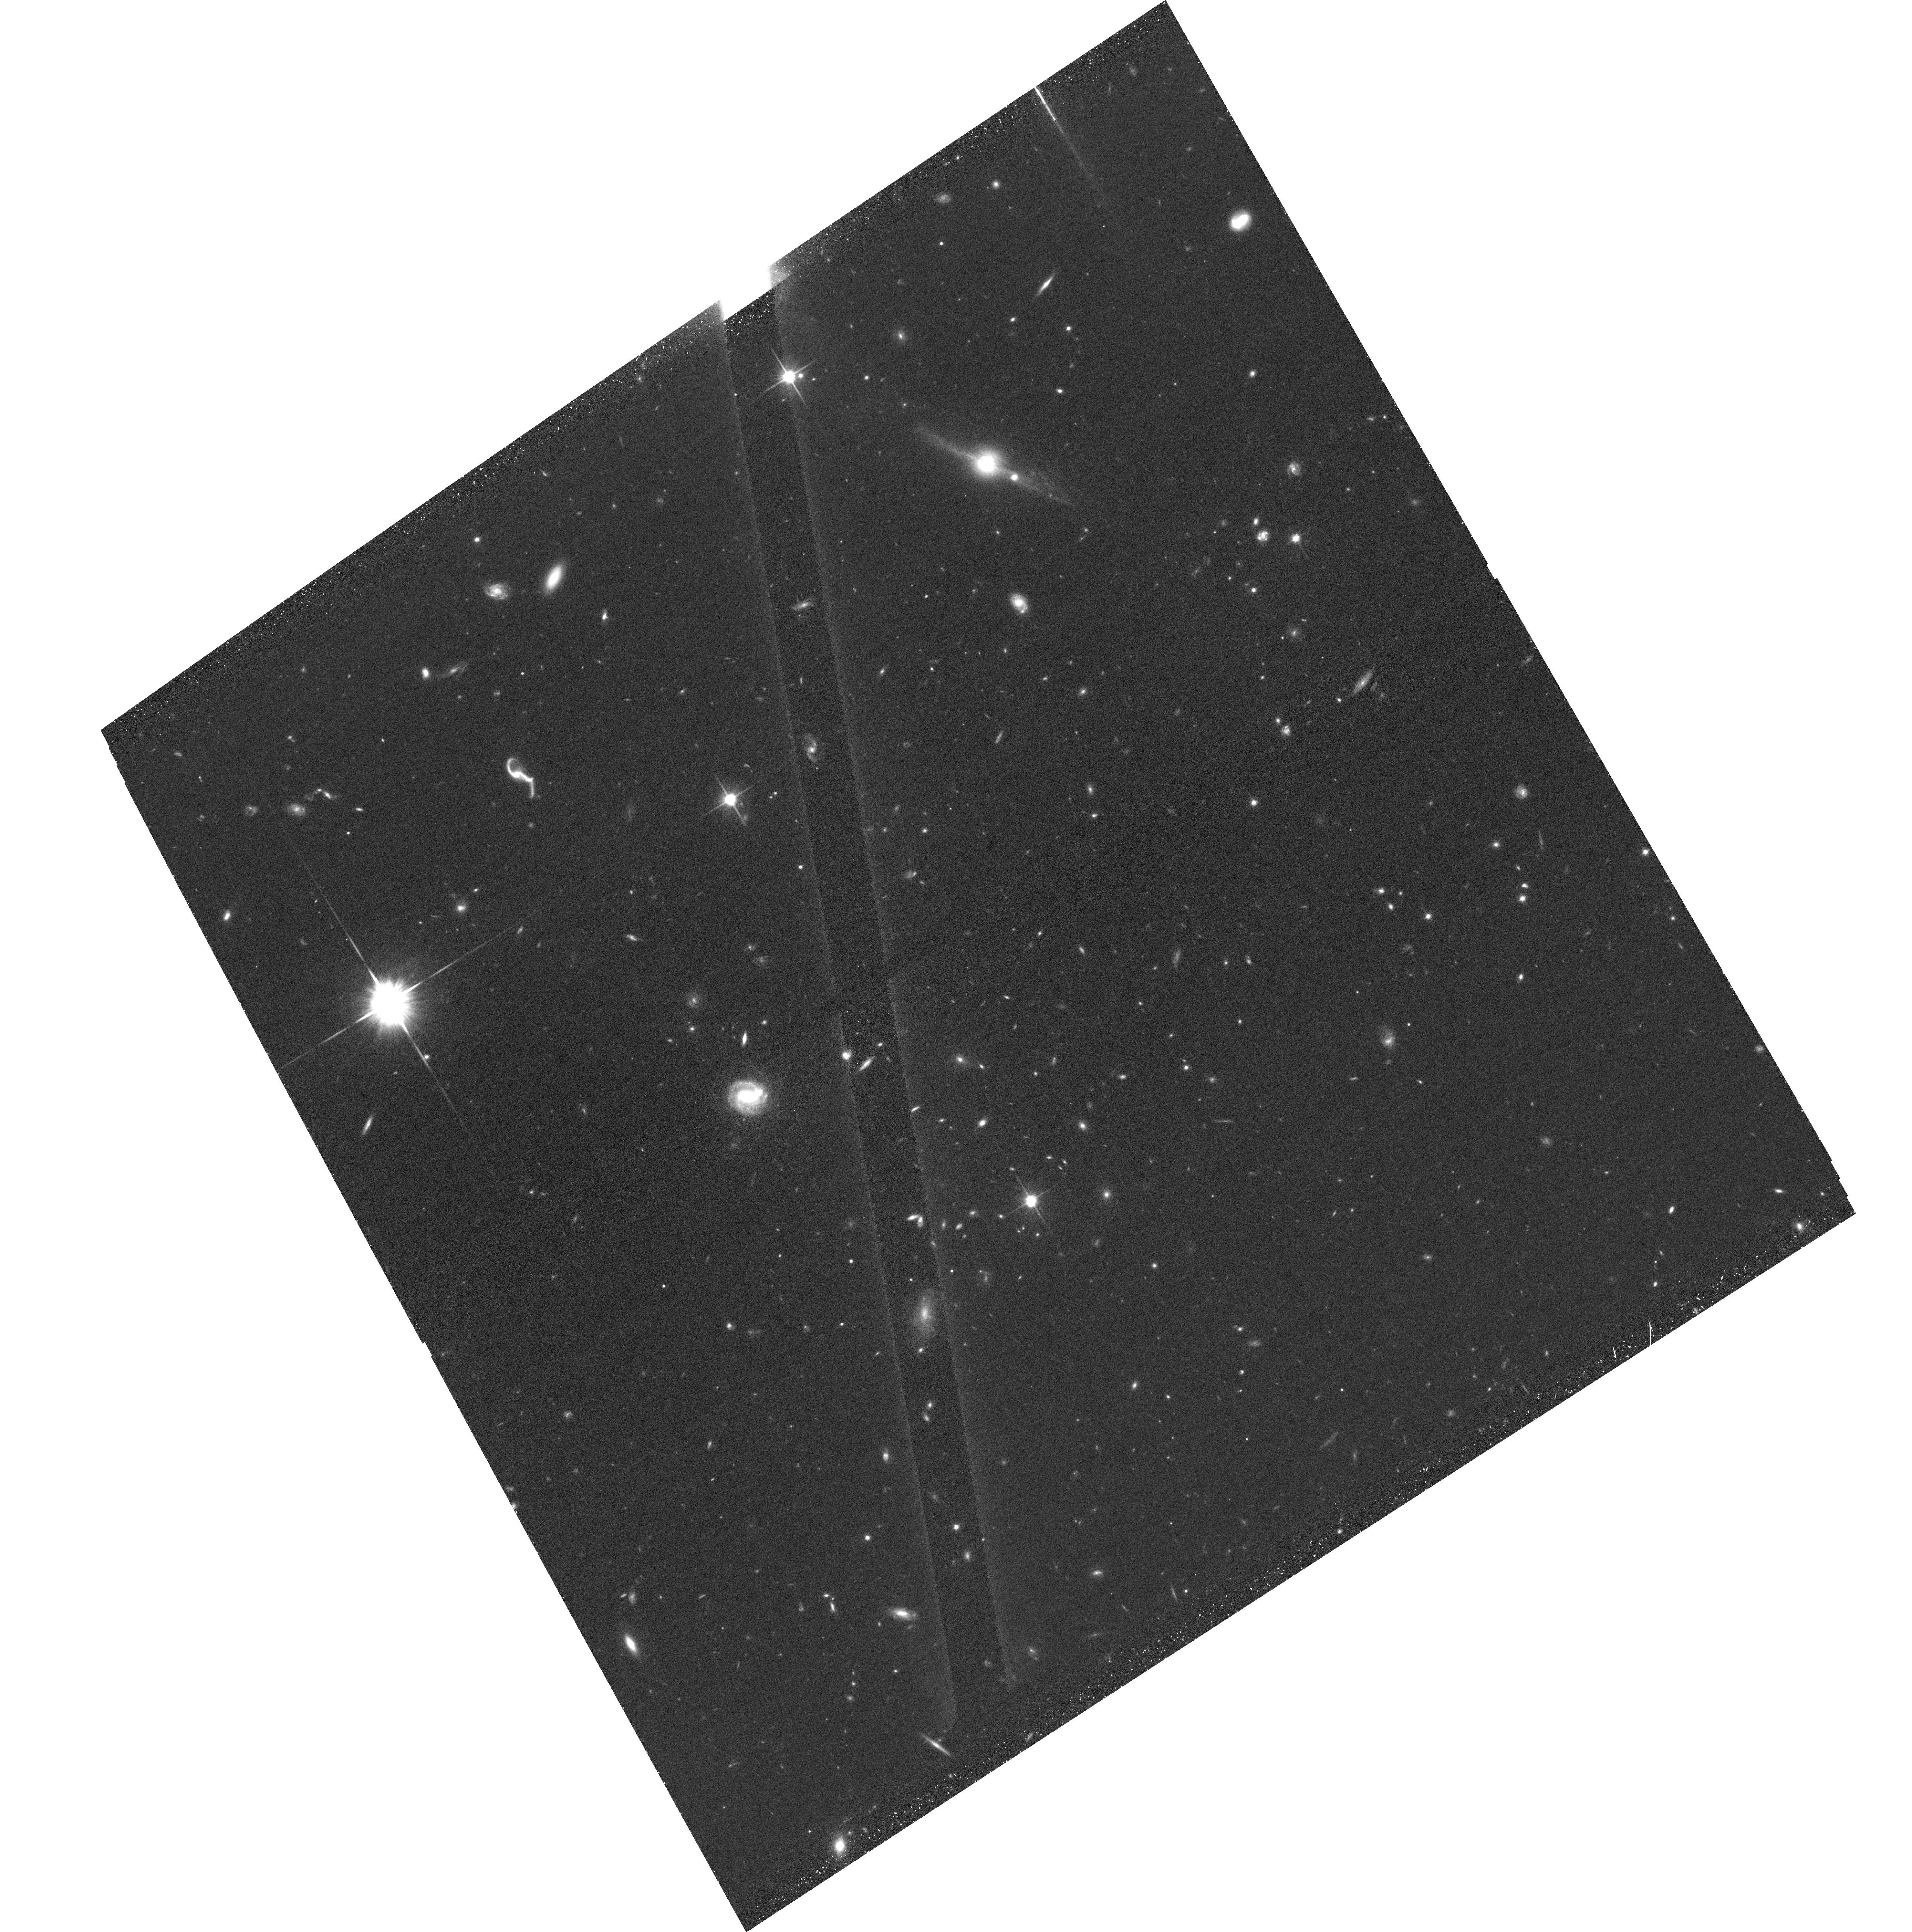
Target: TRIPLETPB6291Q0107. Instrument: ACS/WFC. Filter: F814W. Exposure: 36 min. Observation ID: hst_14660_02_acs_wfc_f814w_jd8e02

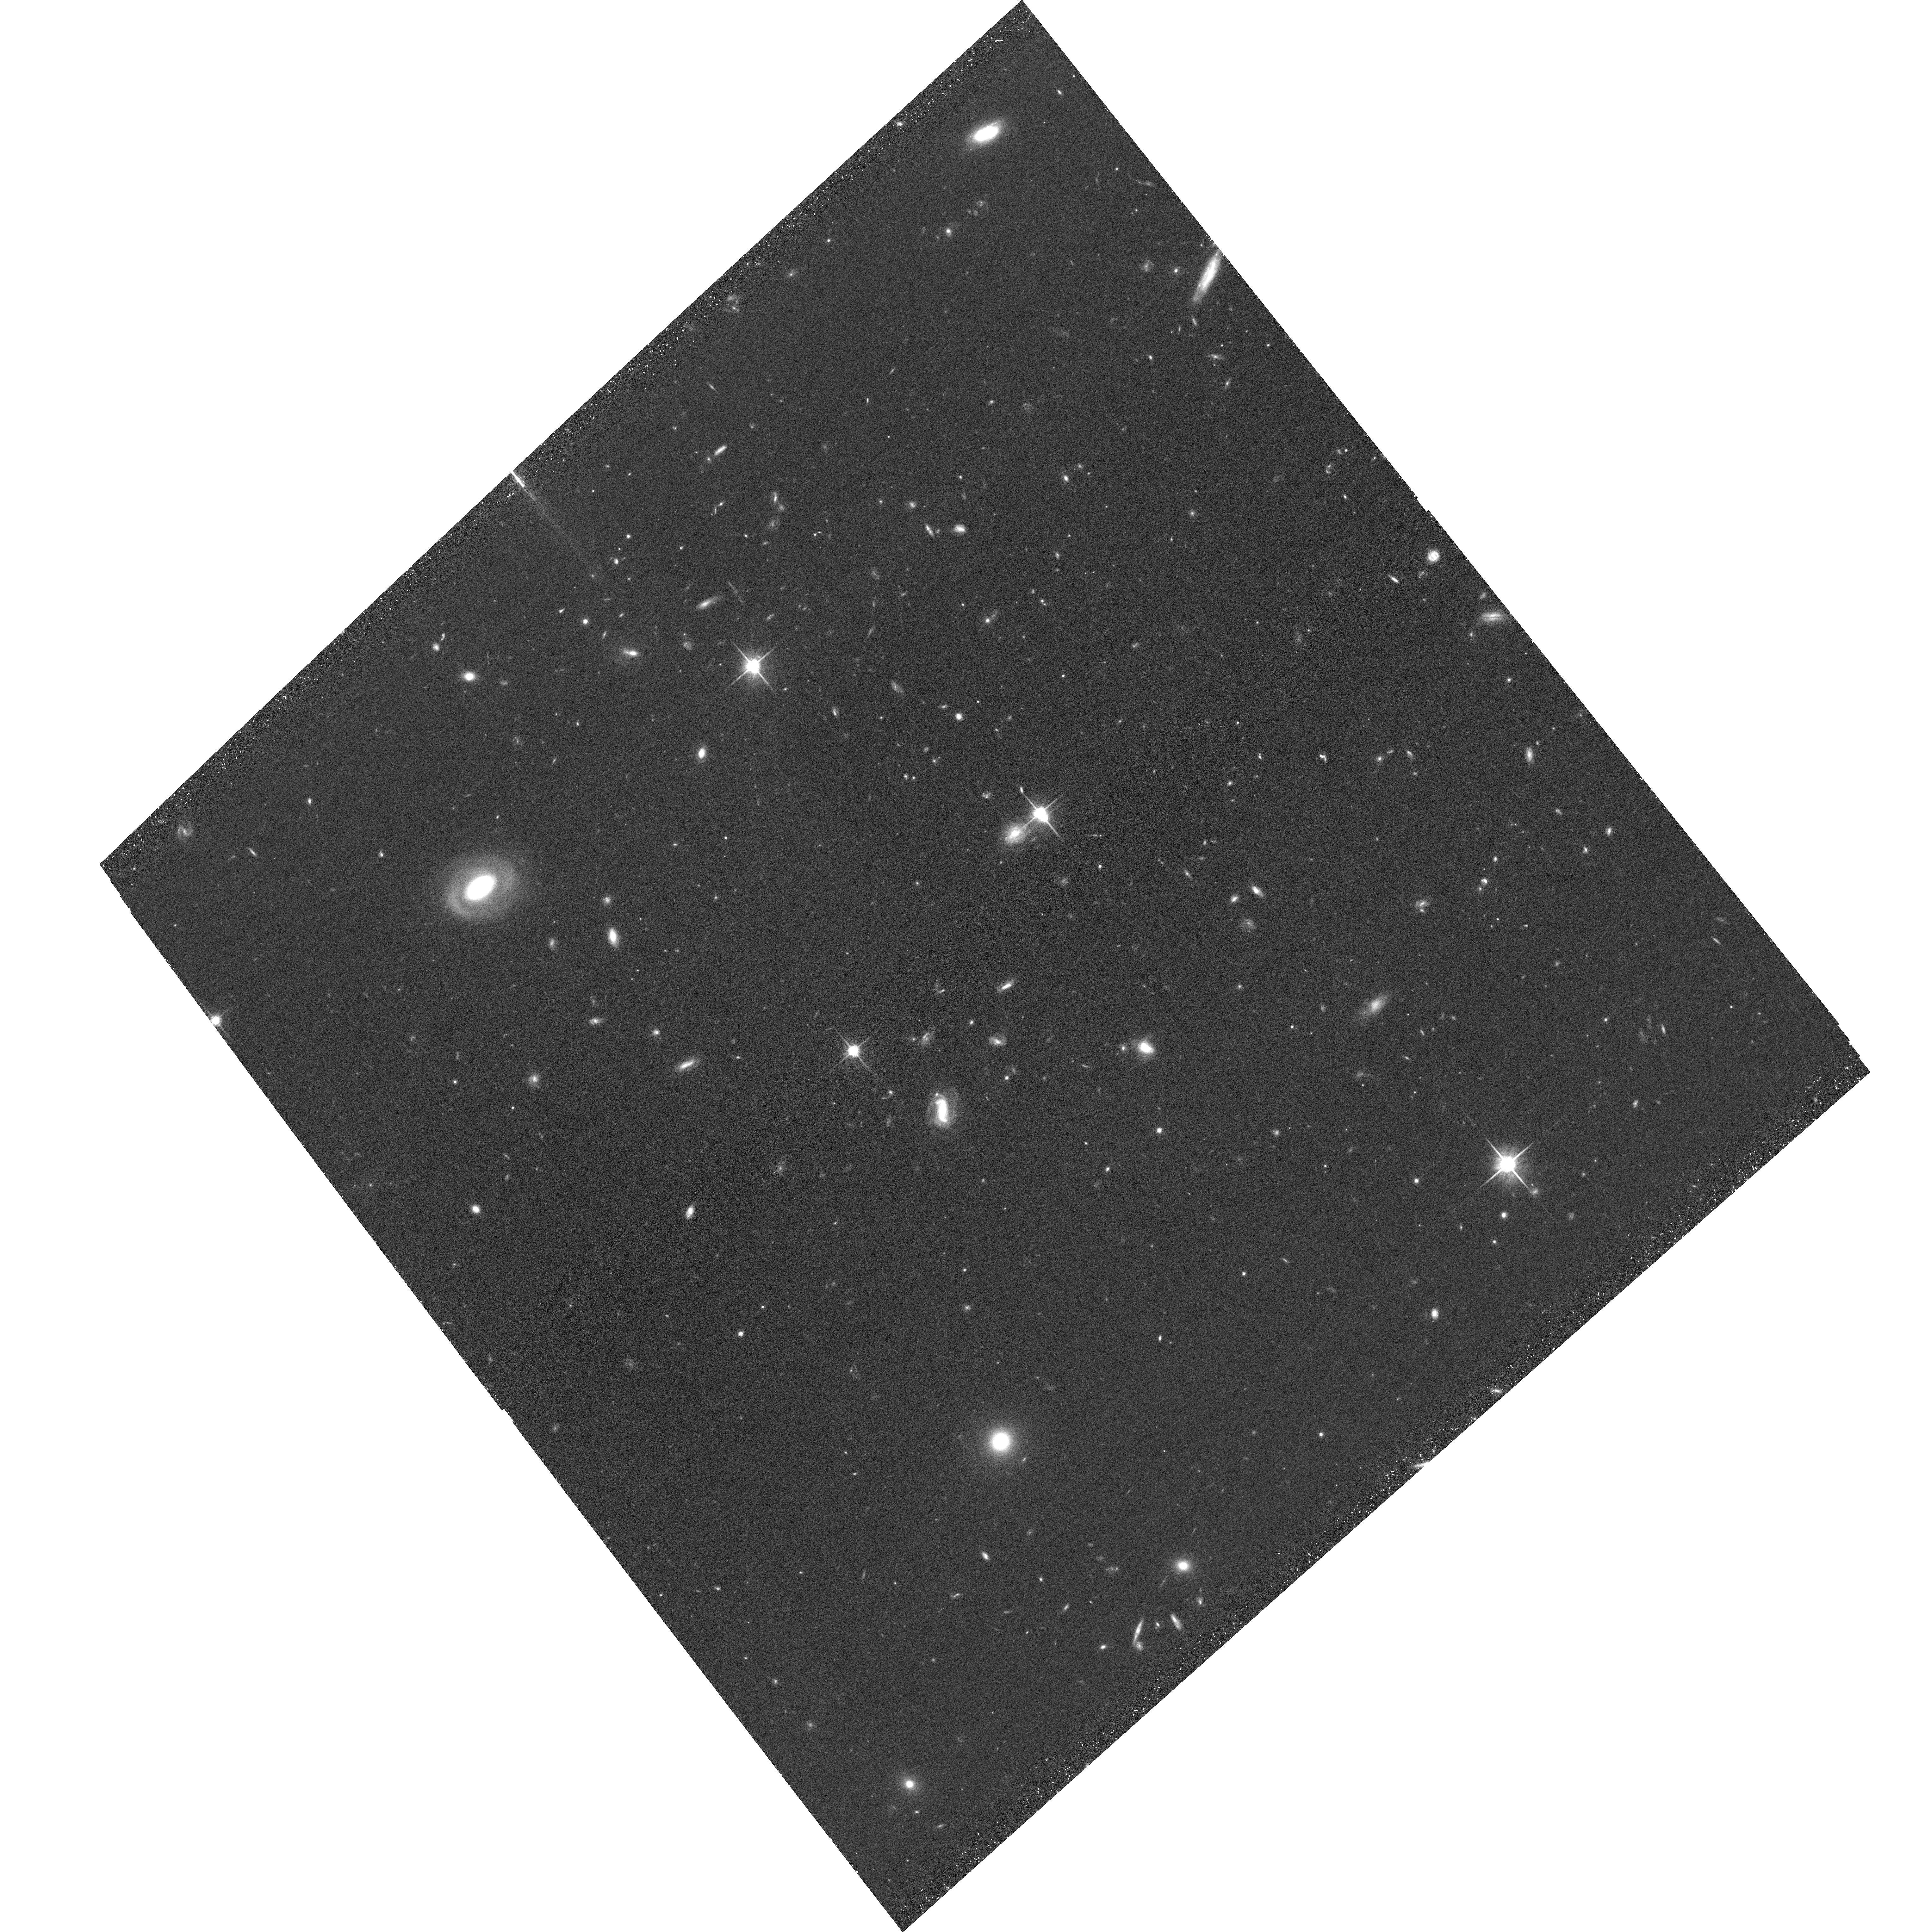
Target: TEX0206-048. Instrument: ACS/WFC. Filter: F814W. Exposure: 36 min. Observation ID: hst_14660_05_acs_wfc_f814w_jd8e05

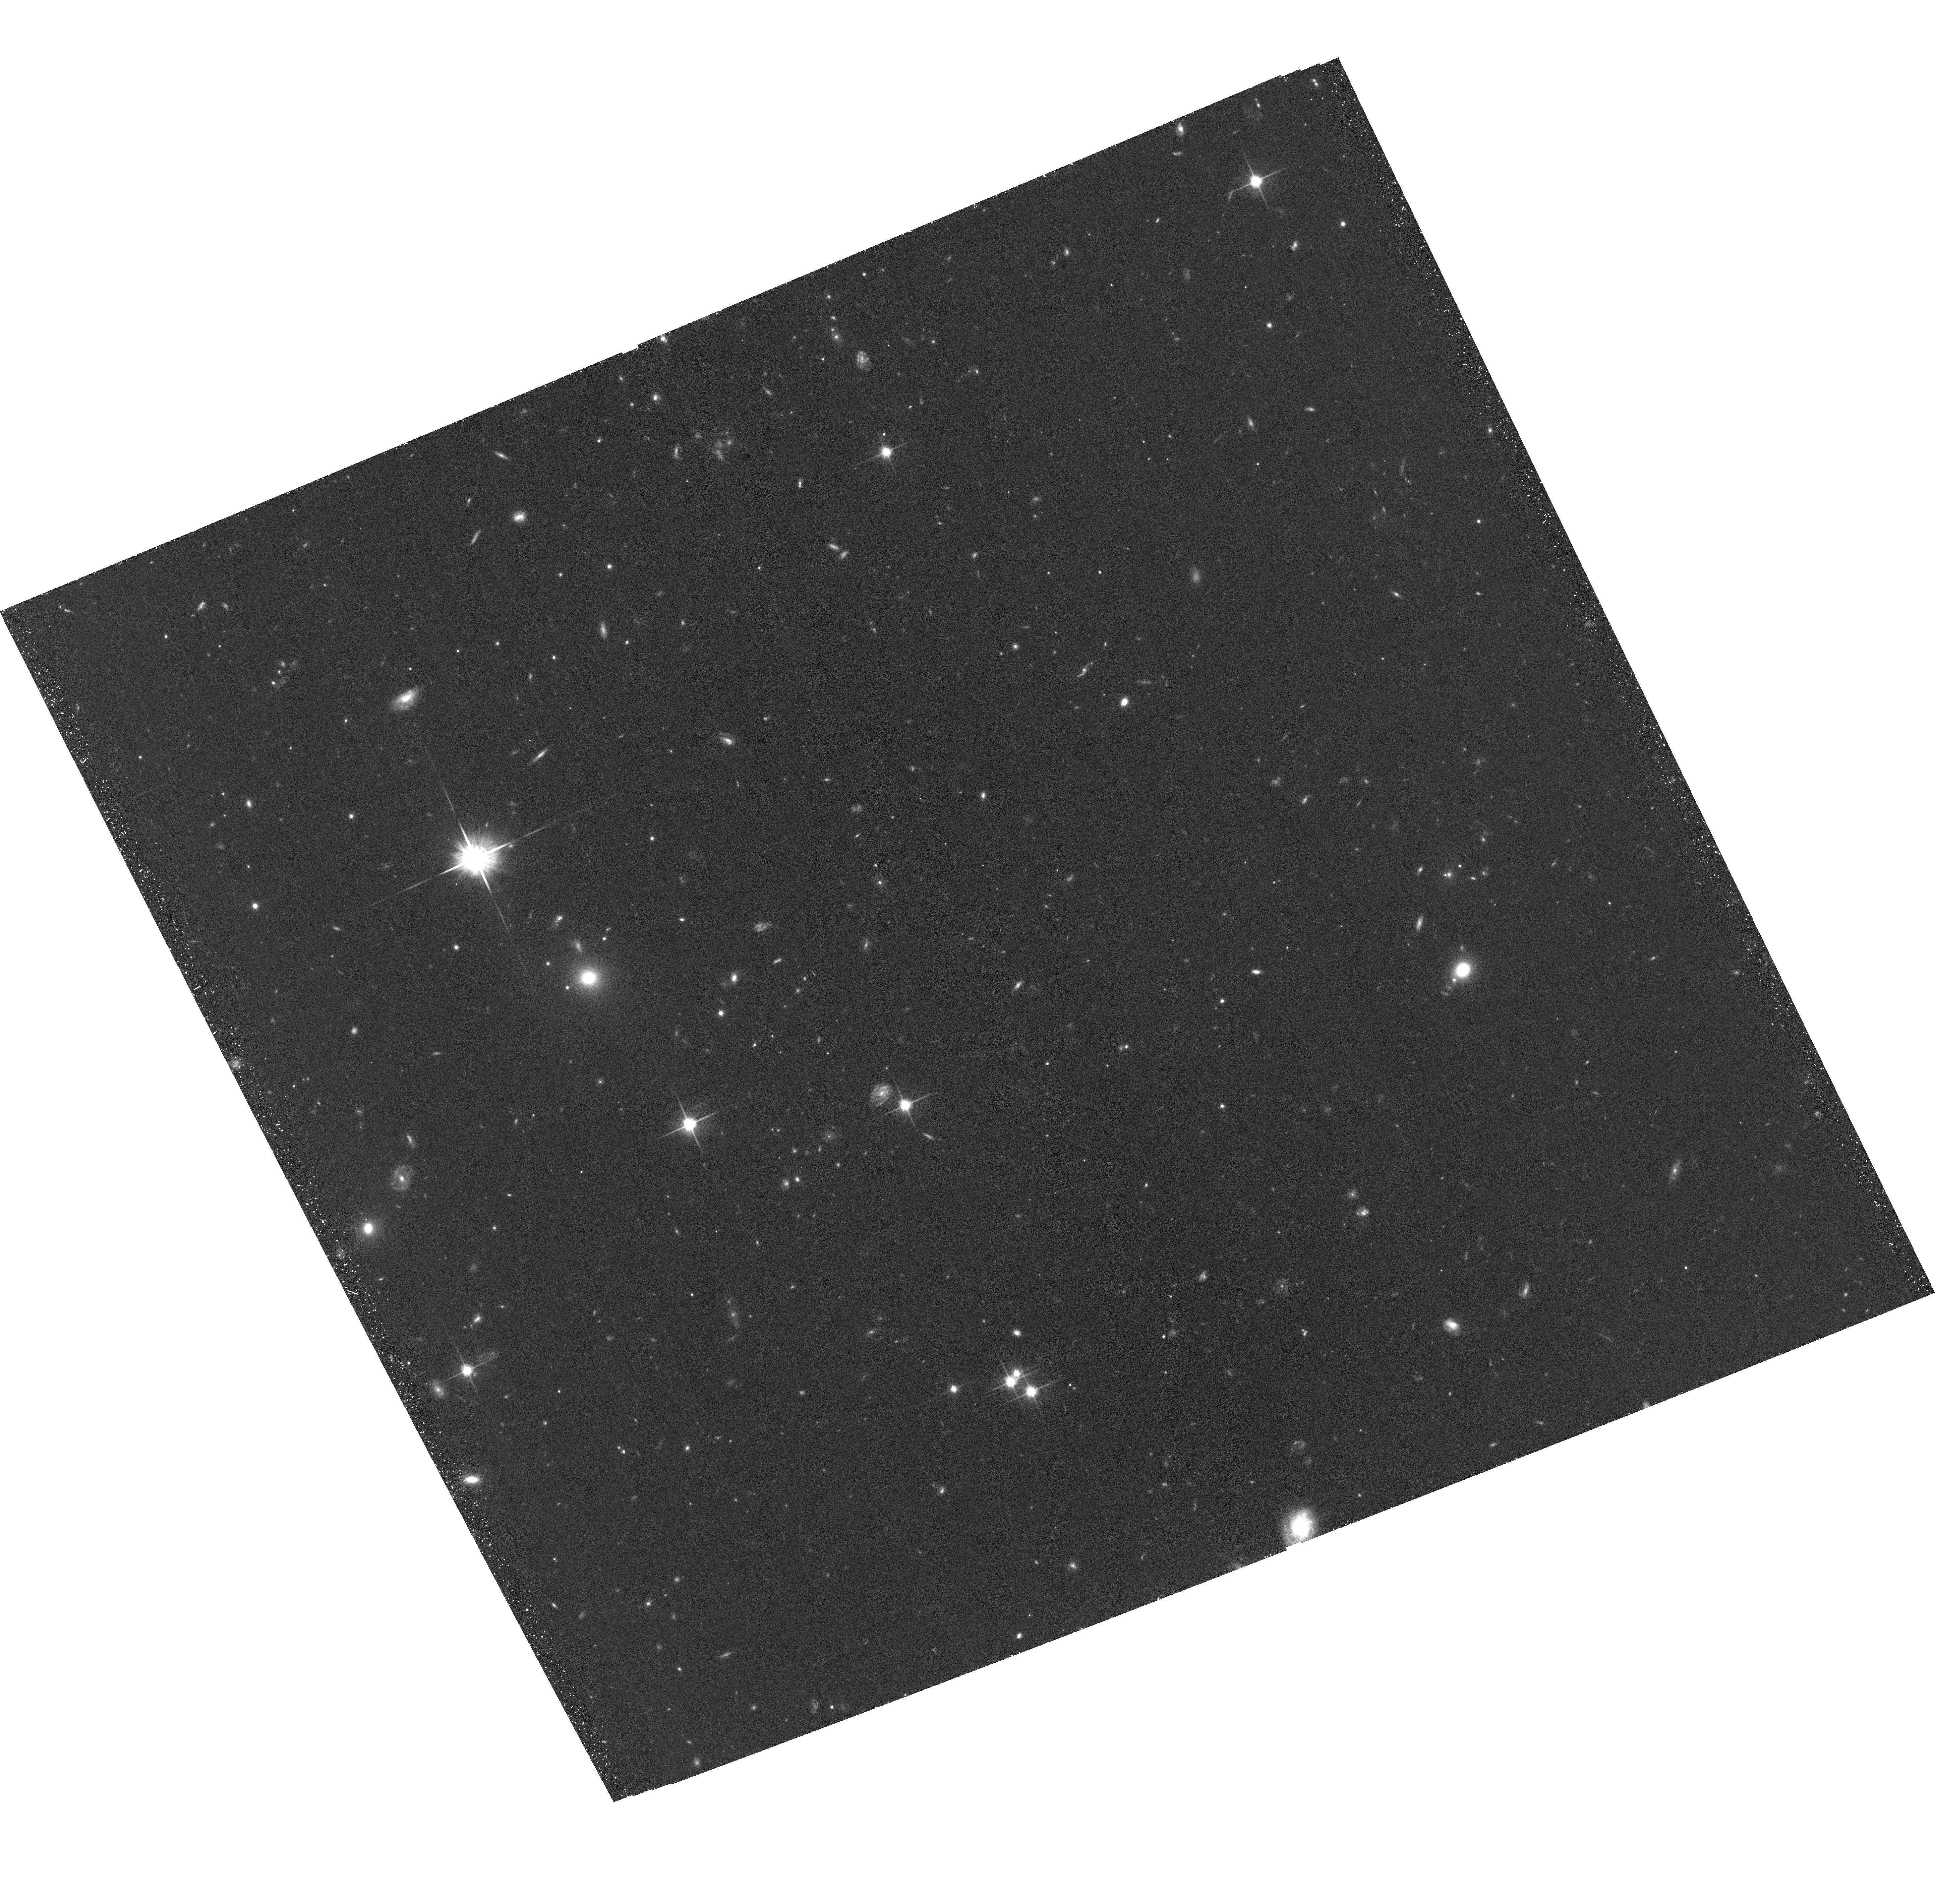
Target: Q1354+048. Instrument: ACS/WFC. Filter: F814W. Exposure: 36 min. Observation ID: hst_14660_03_acs_wfc_f814w_jd8e03

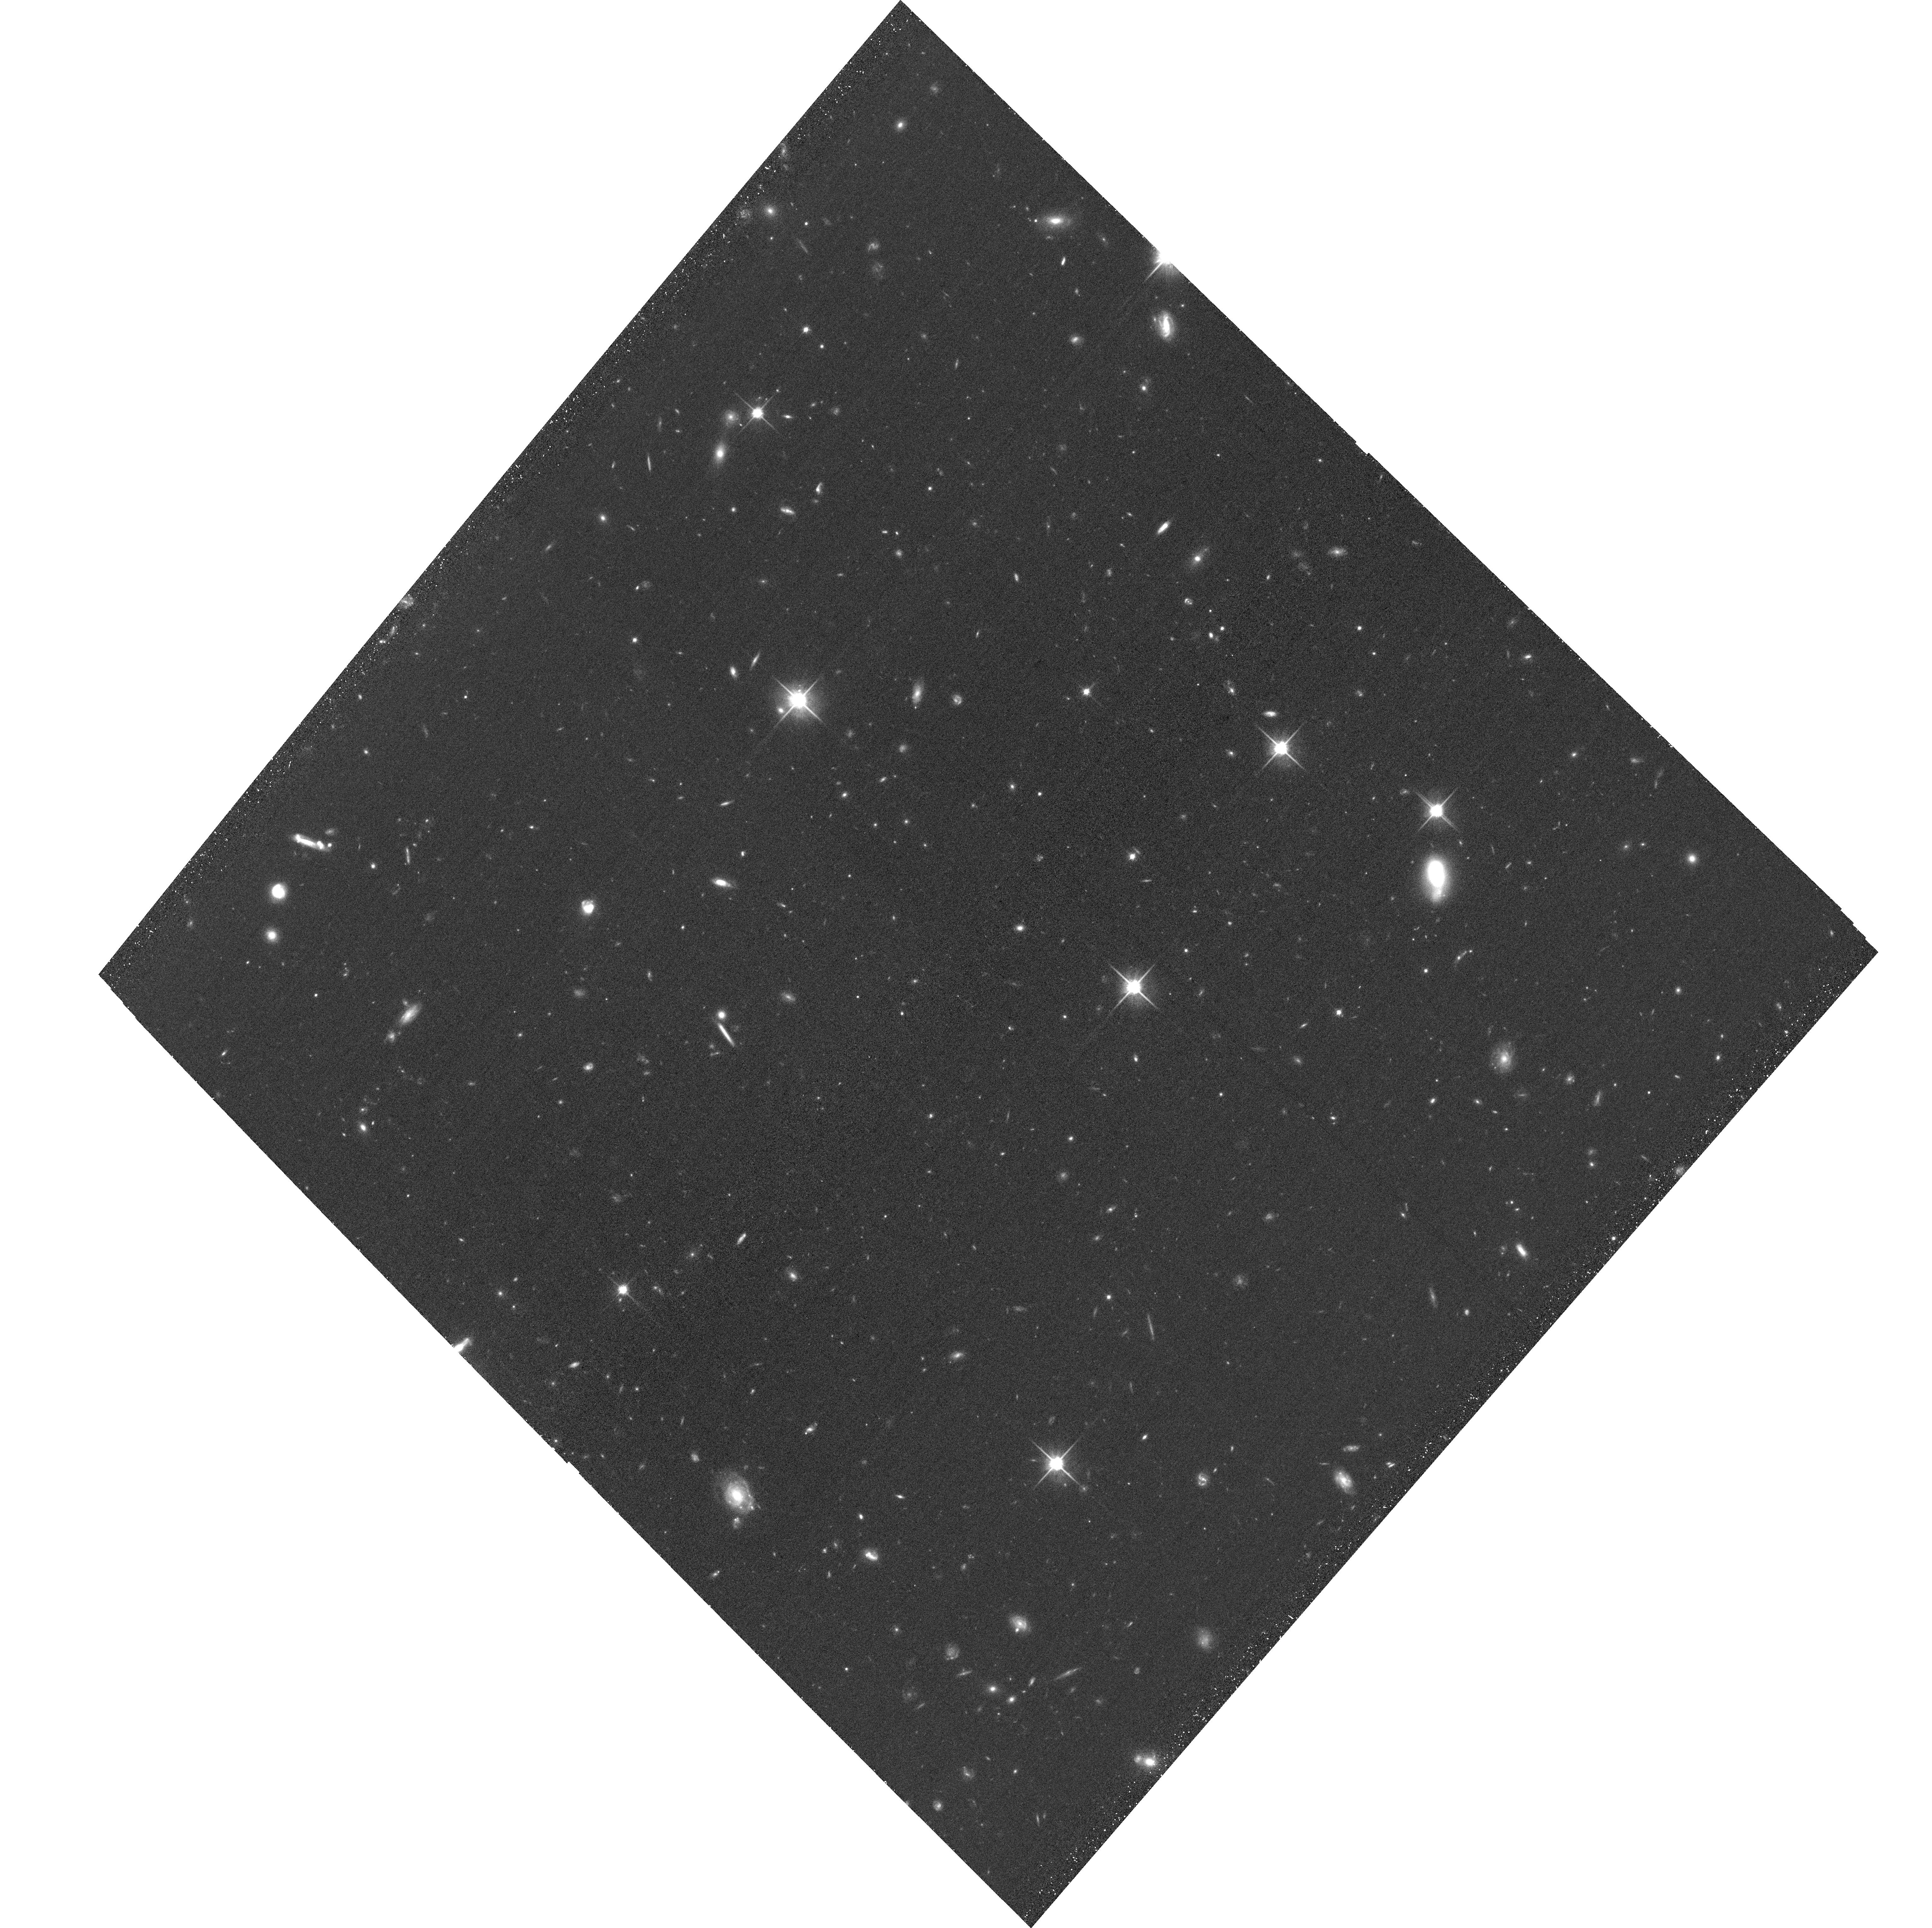
Target: 3C57. Instrument: ACS/WFC. Filter: F814W. Exposure: 36 min. Observation ID: hst_14660_06_acs_wfc_f814w_jd8e06

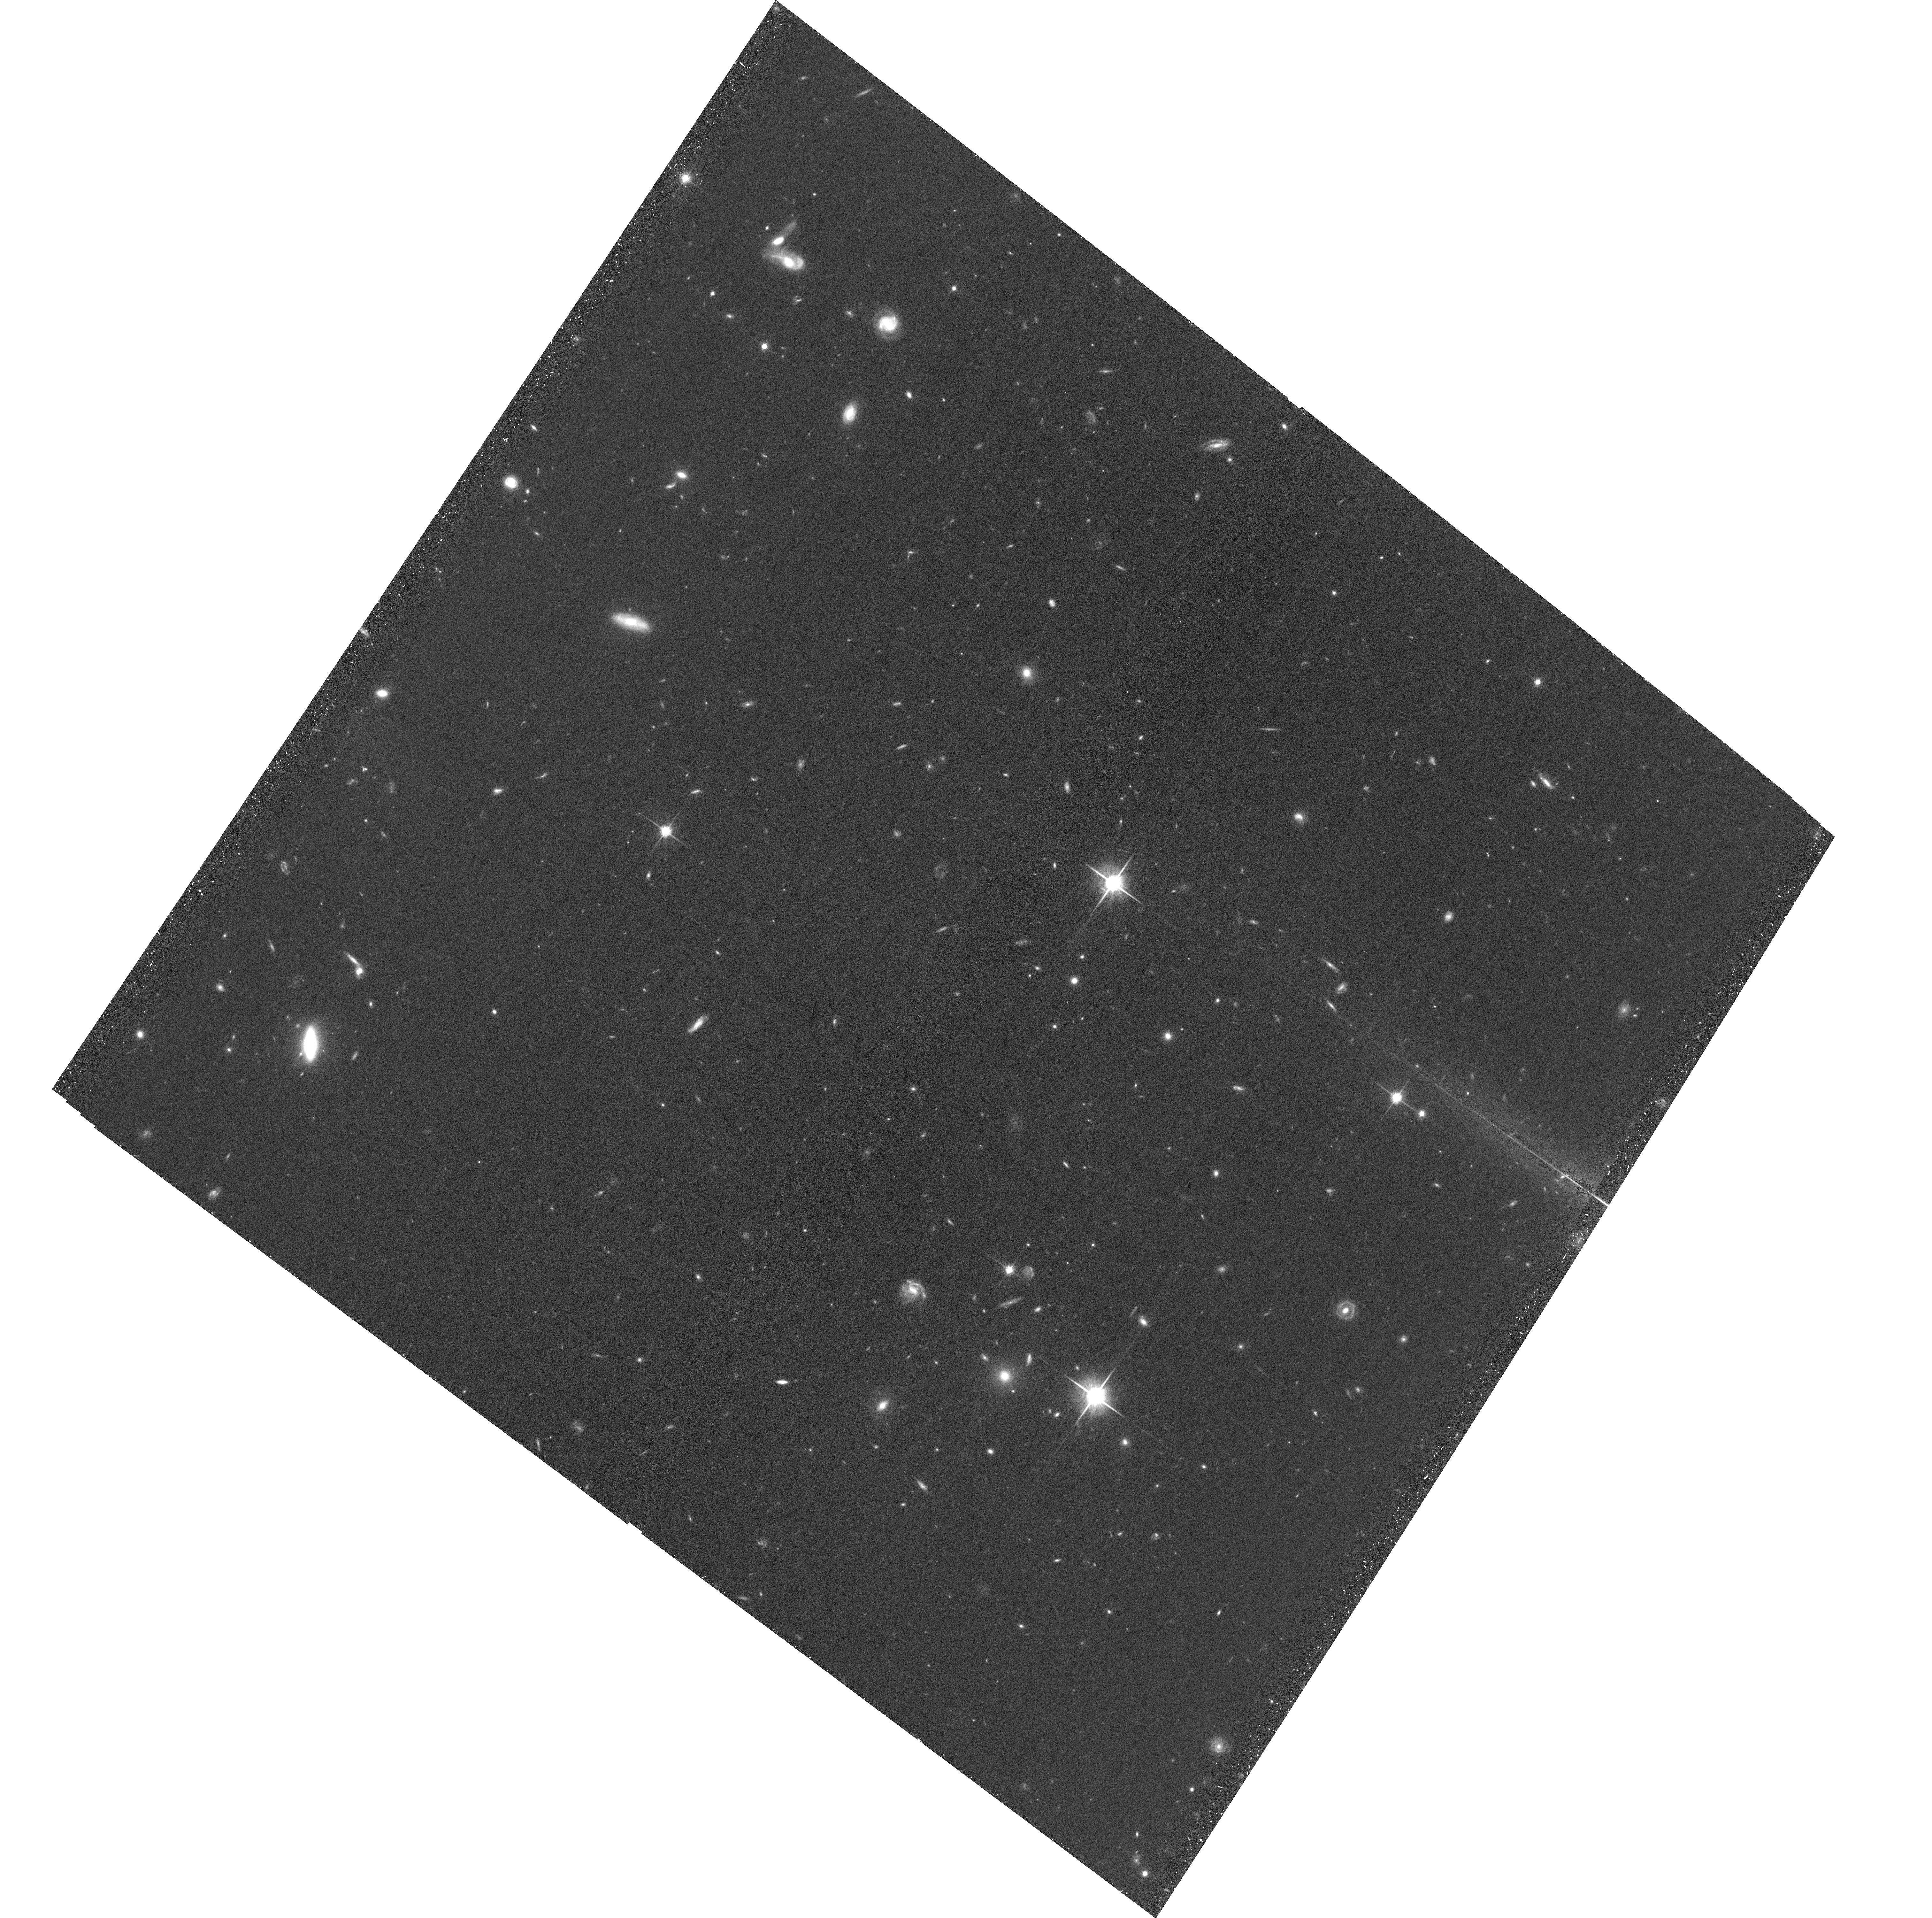
Target: HE0238-1904. Instrument: ACS/WFC. Filter: F814W. Exposure: 36 min. Observation ID: hst_14660_01_acs_wfc_f814w_jd8e01

Morphology and Orientation of QSO Absorber Host Galaxies at z<1.5 Detected with VLT/MUSE1/st (PI: Straka, Lorrie)

Gas accretion and galactic winds are two of the most important, but also most poorly understood ingredients of models for the evolution of galaxies. QSO absorption line spectroscopy enables us to study the gas around galaxies, nearly all of which is far too diffuse to see in emission. This unbiased method allows us to probe even low-mass galaxies, which dominate the galaxy number counts and are likely to be closest to absorbers, and is ideal for studying metal-enriched gas in galaxy outflows or inflows. Because outflowing gas is thought to be most prominent in the directions perpendicular to the disk, while infalling gas may be strongest in the plane of the disk, knowing the orientiation of the galaxy relative to the line of sight of the QSO is critical. However, the usefulness of absorption line studies is generally limited by the small number of galaxies at close impact parameters to the QSO line of sight for which redshifts are available. To remedy this, we have successfully used the MUSE integral field unit on the Very Large Telescope to detect and obtain redshifts for hundreds of galaxies < 250 kpc from the sight lines to 16 luminous QSOs at 0.4<z<1.5 for which high-quality archival HST/COS data (~200 orbits) is available. While MUSE is highly efficient at detecting and localizing galaxies close to QSO sight lines, the image quality is insufficient to determine the morphologies and orientations of the detected objects. We propose to use ACS/WFC to obtain high-resolution images of our MUSE fields in order to determine the relation between QSO absorbers (including HI, OVI, SiIV, CIV, NV, and MgII), and galaxy position angle and morphology.